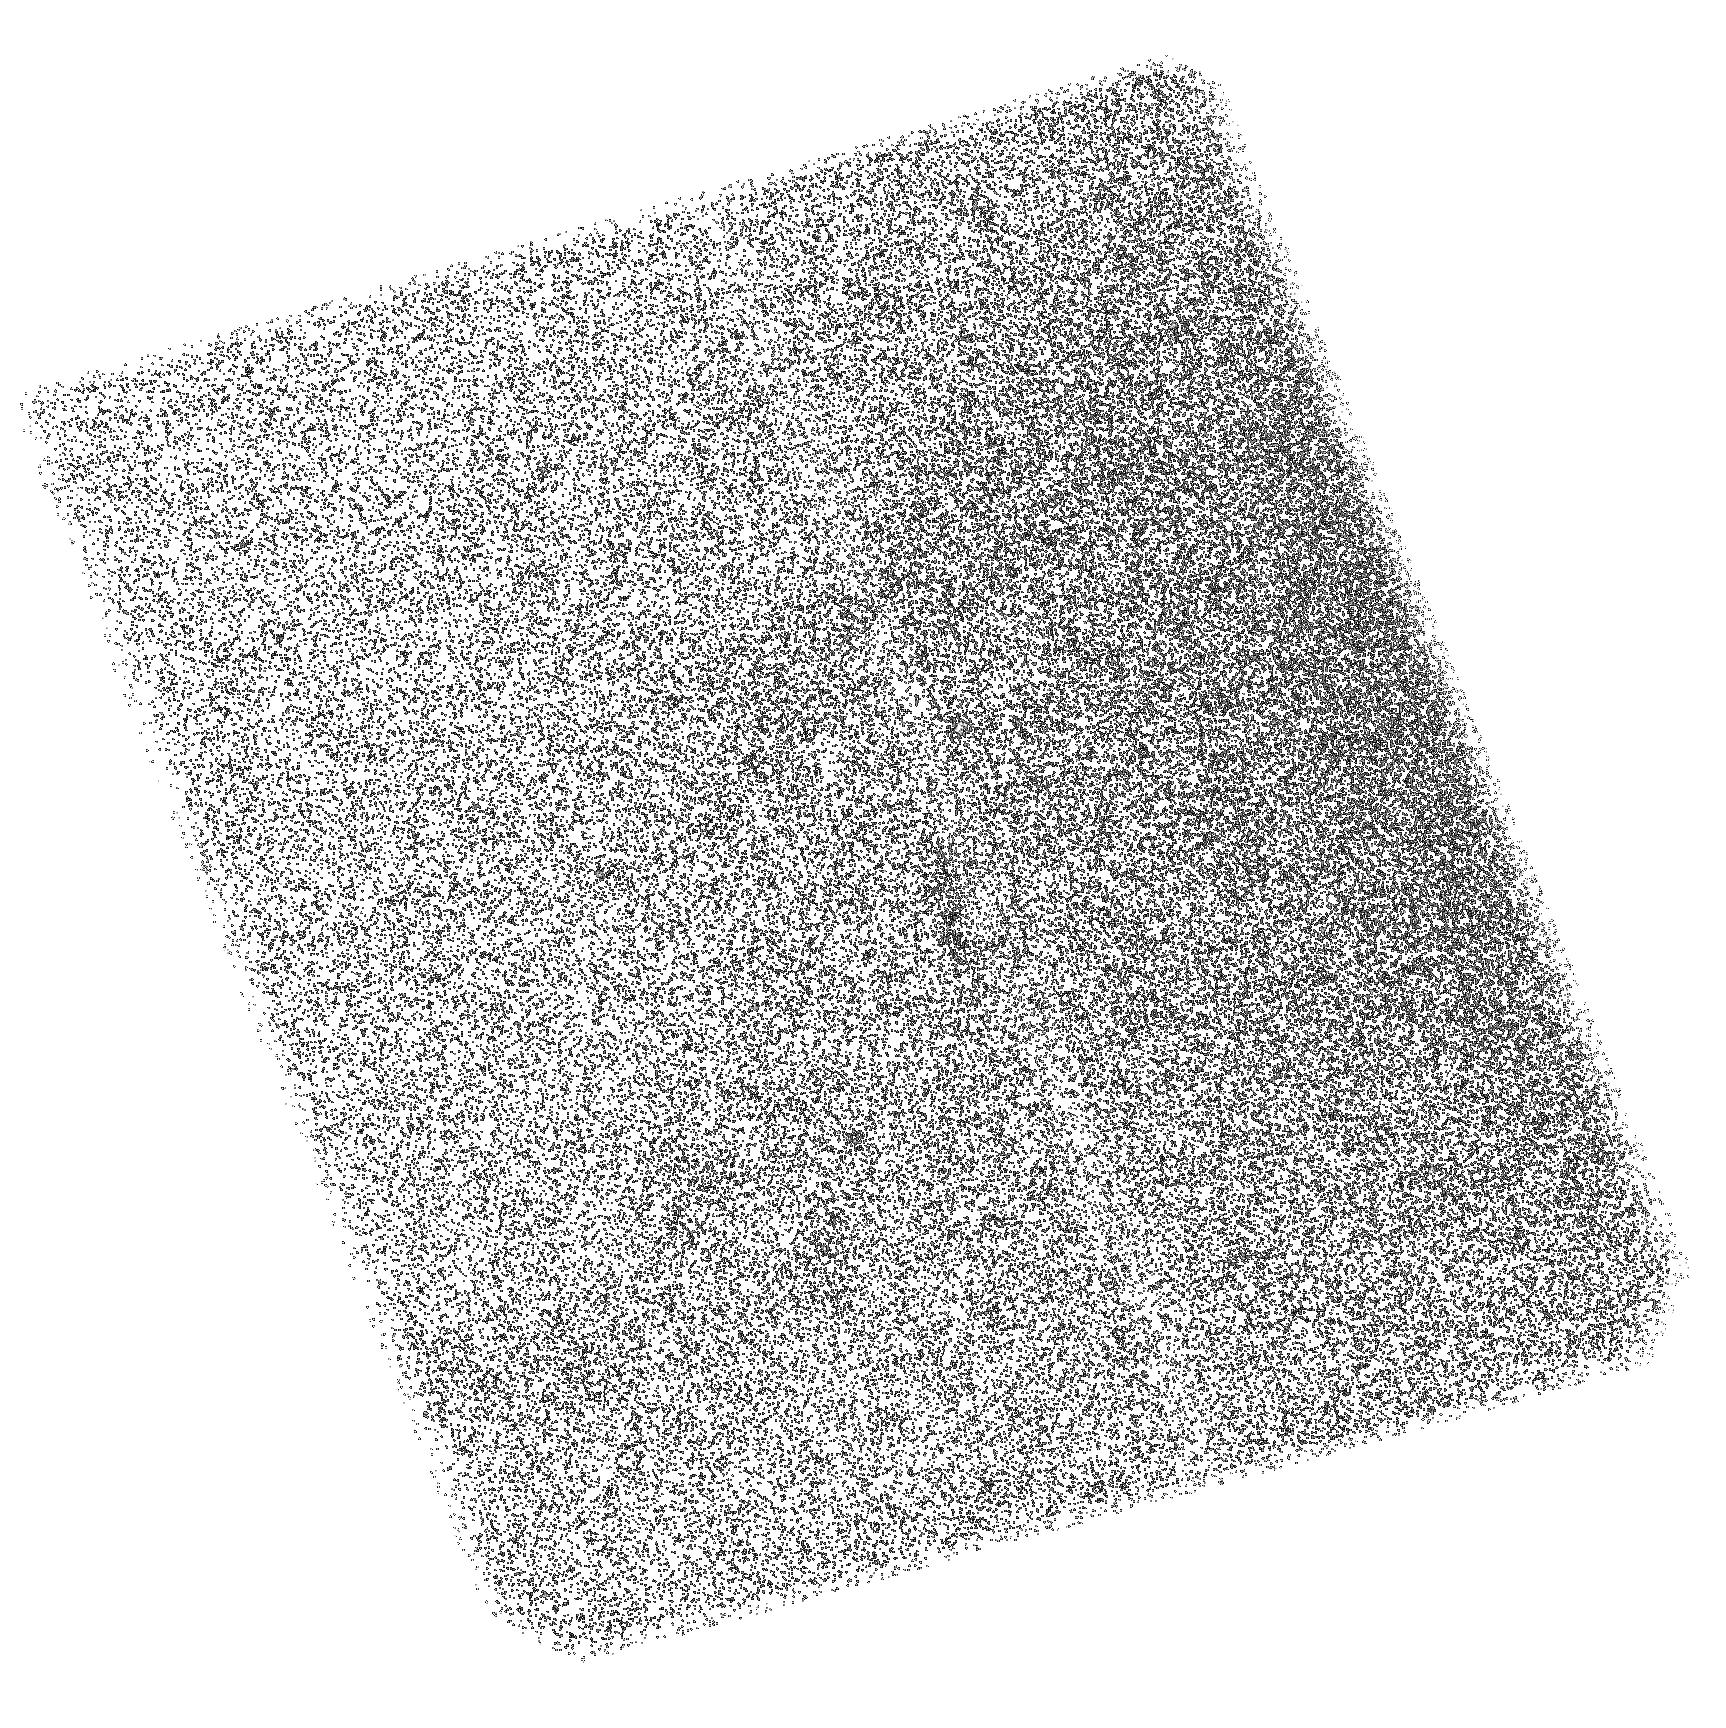
Target: M87-FILAMENTS-SBC. Instrument: ACS/SBC. Filter: F165LP. Exposure: 1.6 h. Observation ID: hst_13439_03_acs_sbc_f165lp_jc7t03

Gas Physics in Cool-Core Clusters: the Virgo Cluster (PI: Sparks, William B.)

We have detected and confirmed the presence of high temperature gas at 10^5K associated with the low excitation 10^4K line emission filaments of M87. This is a profoundly important observation bearing on the physics of transport processes in cool-core clusters, mergers and feedback from AGN into the surrounding ISM. We propose to obtain a deep FUV COS spectrum in order to (1) detect lines that are characteristic of gas at a wide range of temperatures and (2) measure the FUV CIV and HeII line widths and velocity. The additional emission lines will allow us to empirically determine the temperature distribution across the critical region between 10^4K ("optical") and 10^7K ("X-ray") in the filament and understand how these two very different components of the ISM are connected, and which theoretical scenario is viable. The line widths and velocity further offer a direct discrimination between competing physical processes that include turbulence, condensation and evaporation - observationally broadening, inflow and outflow respectively. We will also acquire a two orbit ACS/SBC image to image the HeII line, which has a higher mean emission temperature than CIV, in isolation from CIV. In conjunction with our existing FUV deep image, we will be able to study the structure of the filaments in these two lines, and hence reveal the character of spatial variations of the interface between hot and cool gas.